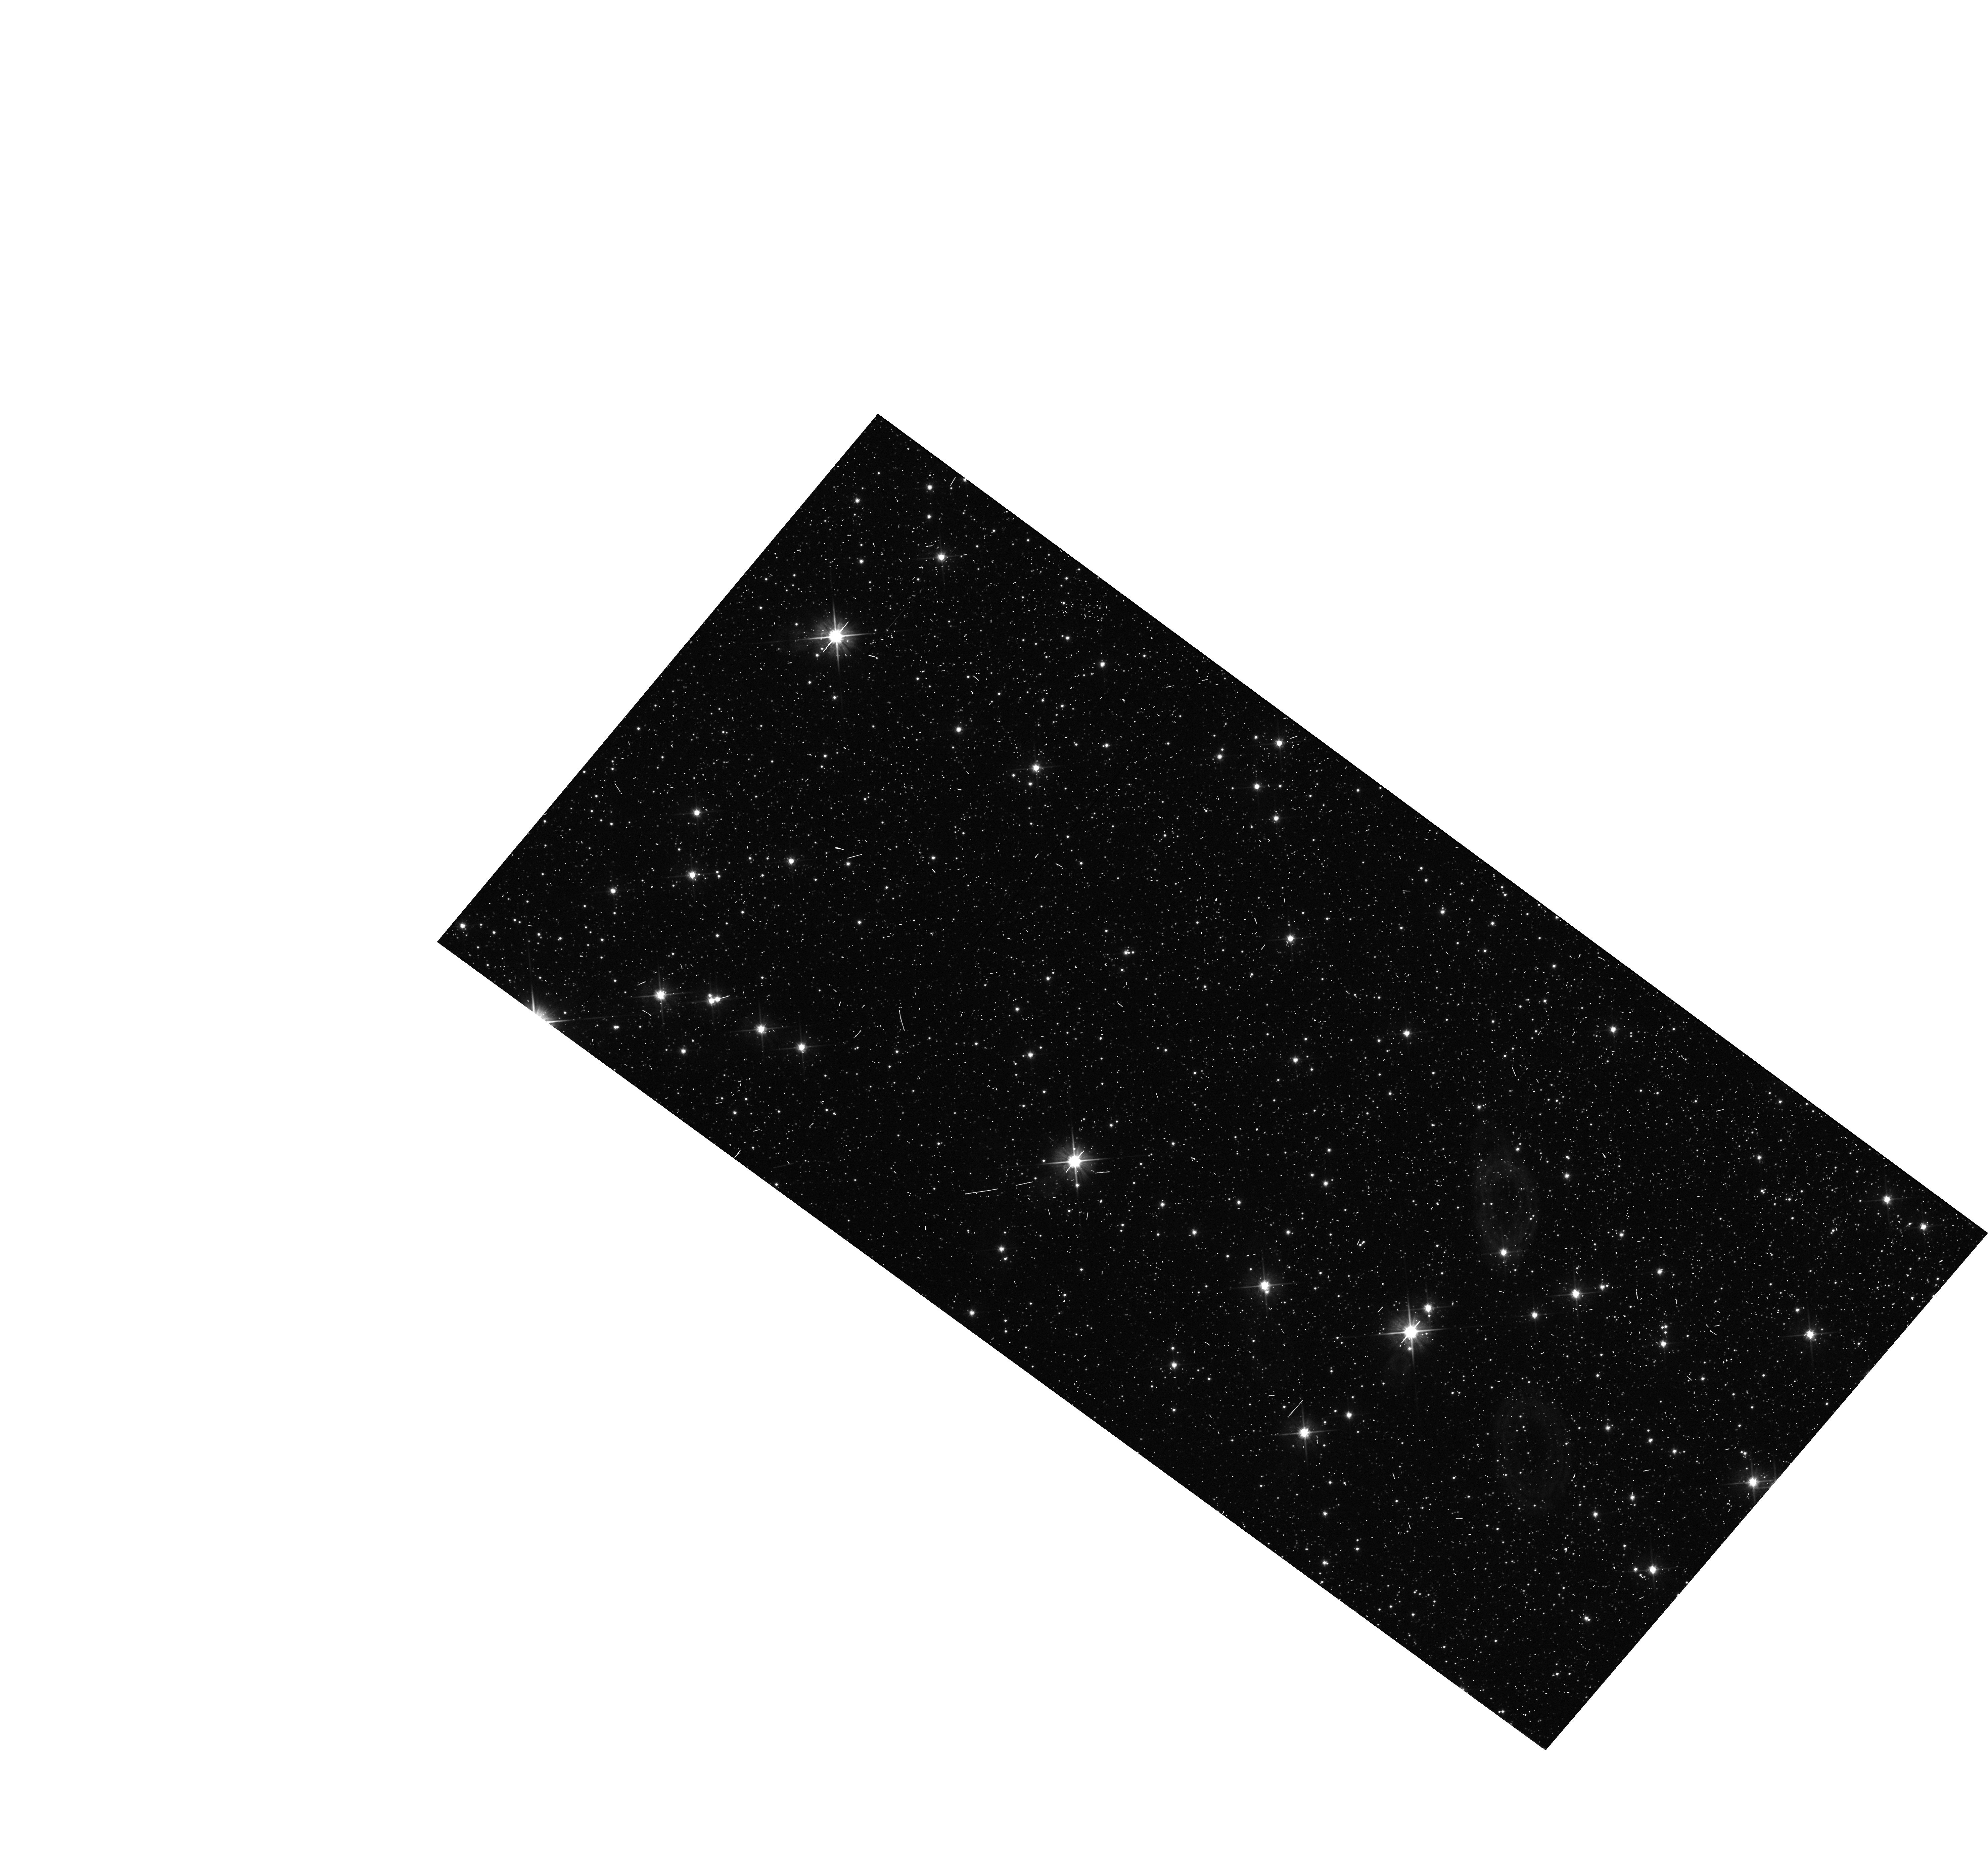
Target: MOA-2009-BLG-260. Instrument: WFC3/UVIS. Filter: F606W. Exposure: 3 min. Observation ID: hst_11707_08_wfc3_uvis_f606w_ibcw08

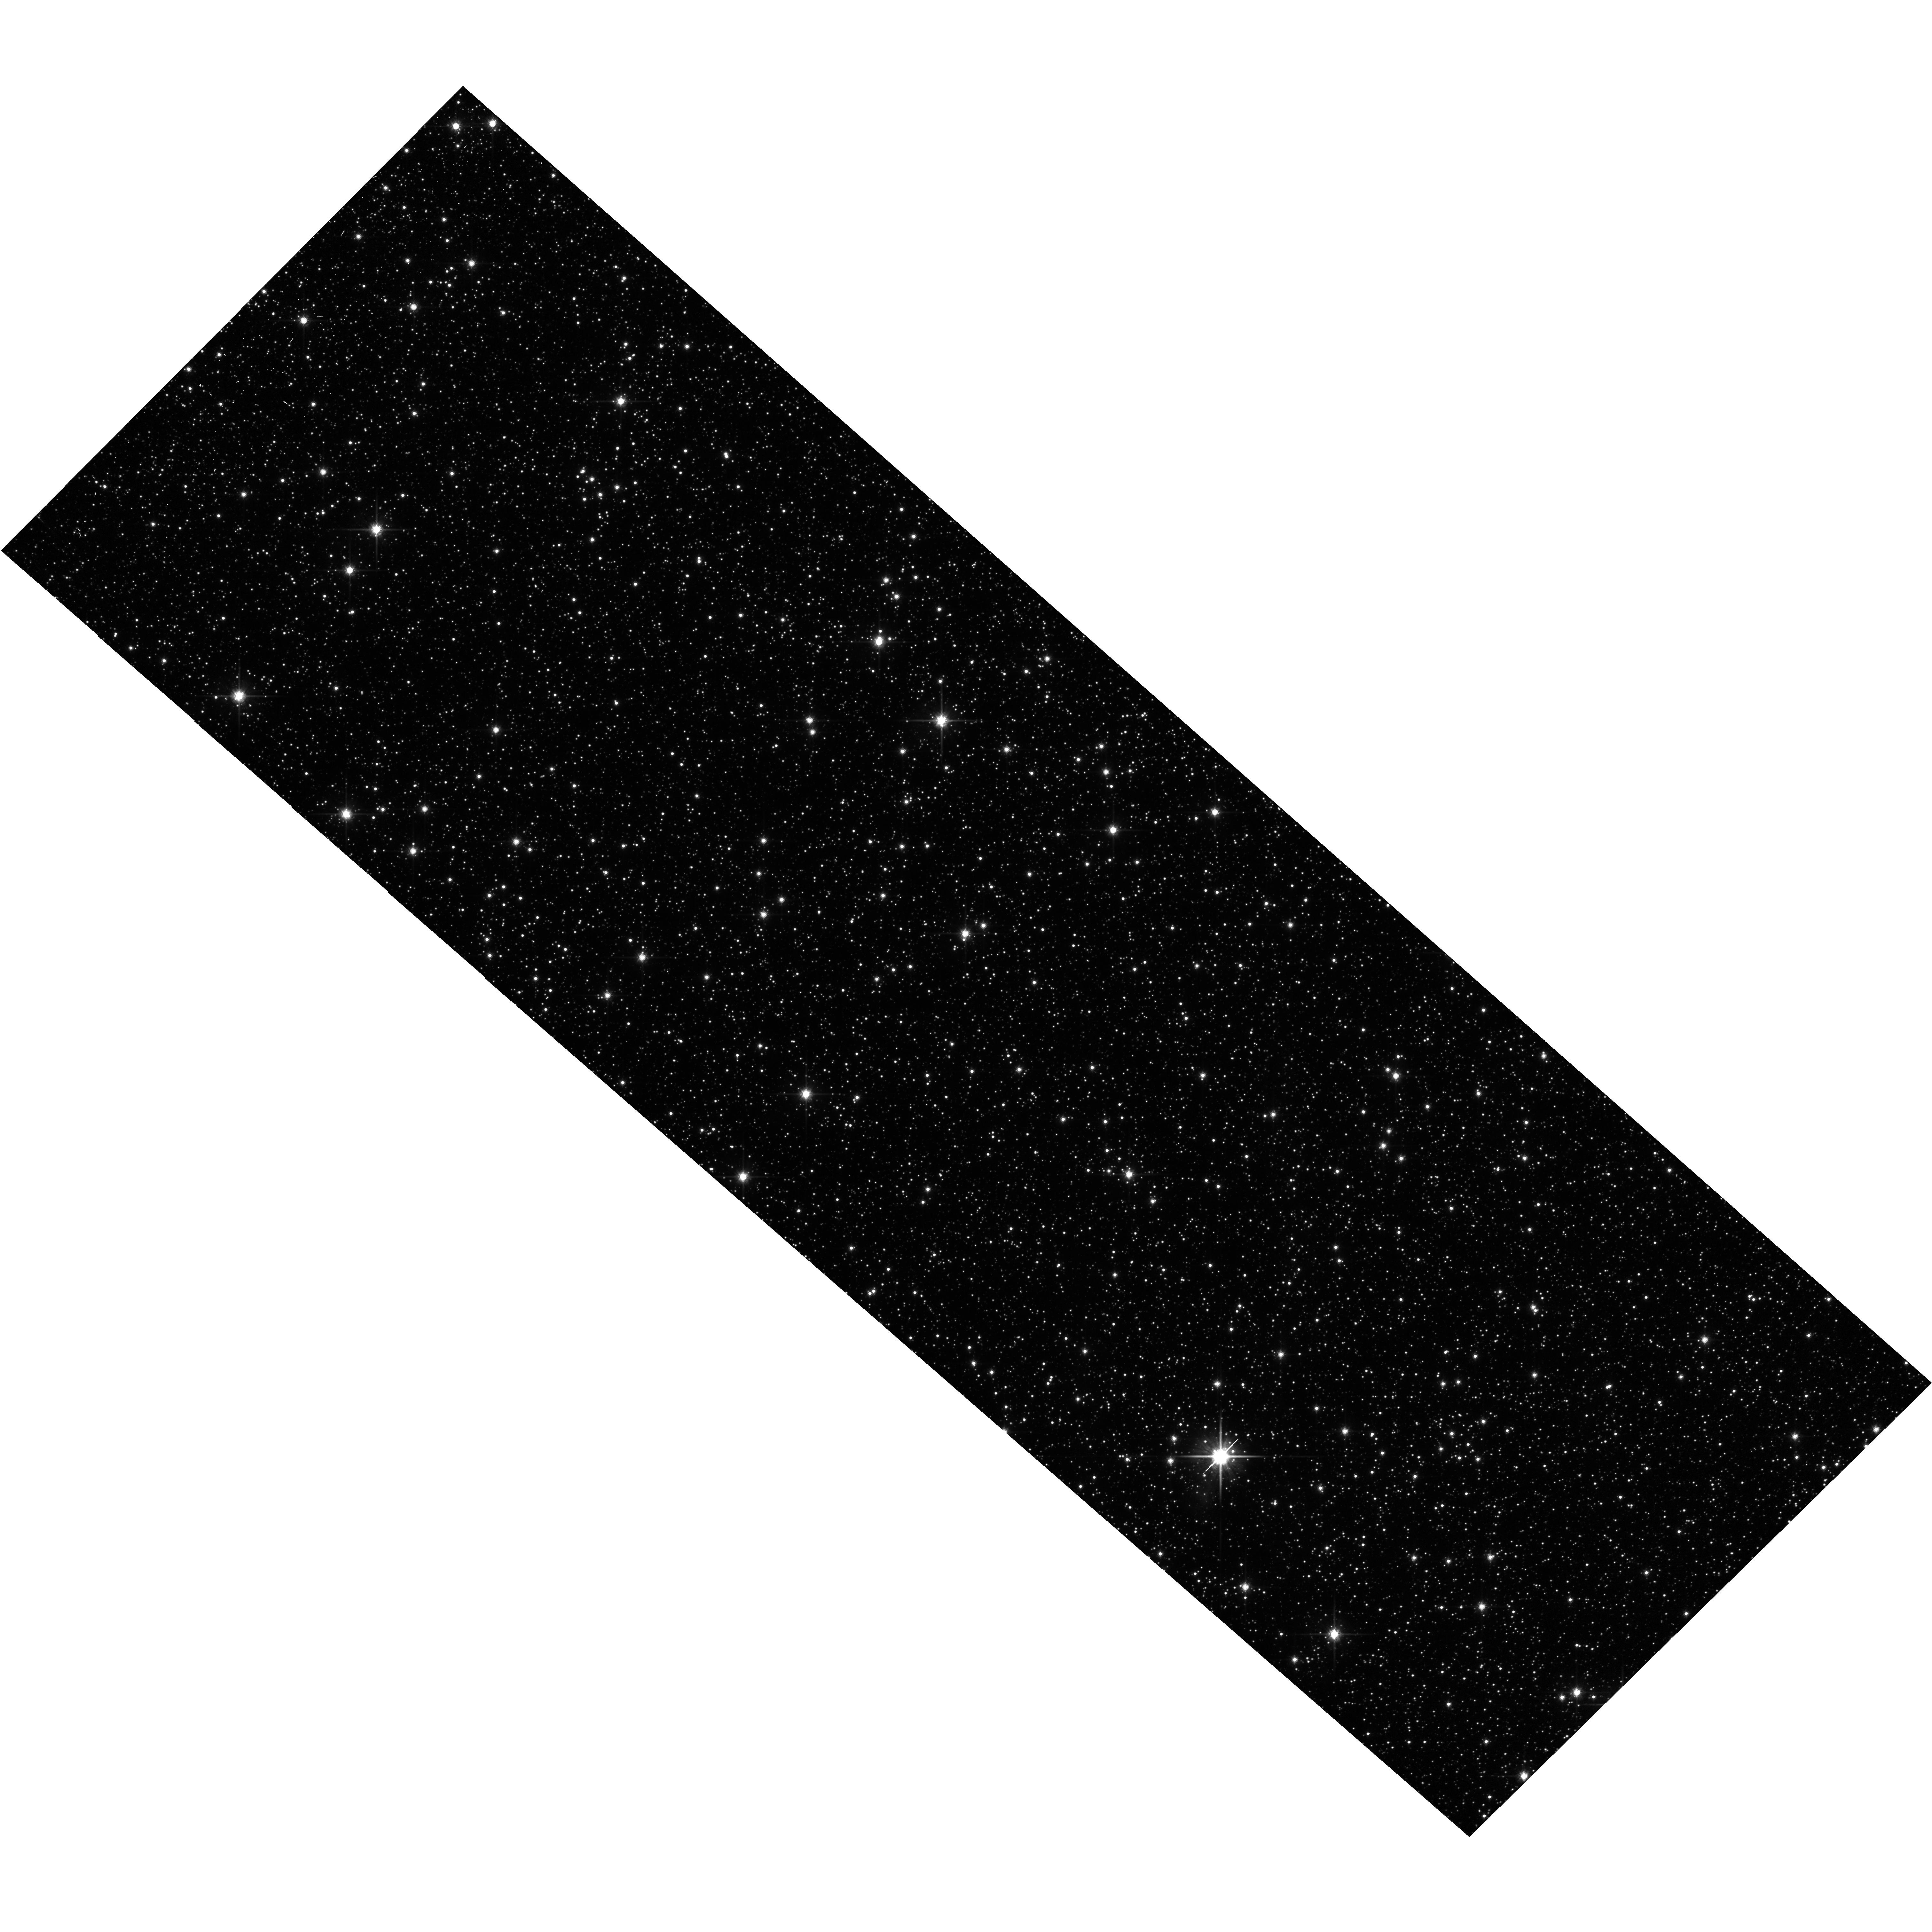
Target: MOA-2010-BLG-235. Instrument: WFC3/UVIS. Filter: F814W. Exposure: 7 min. Observation ID: hst_11707_10_wfc3_uvis_f814w_ibcw10

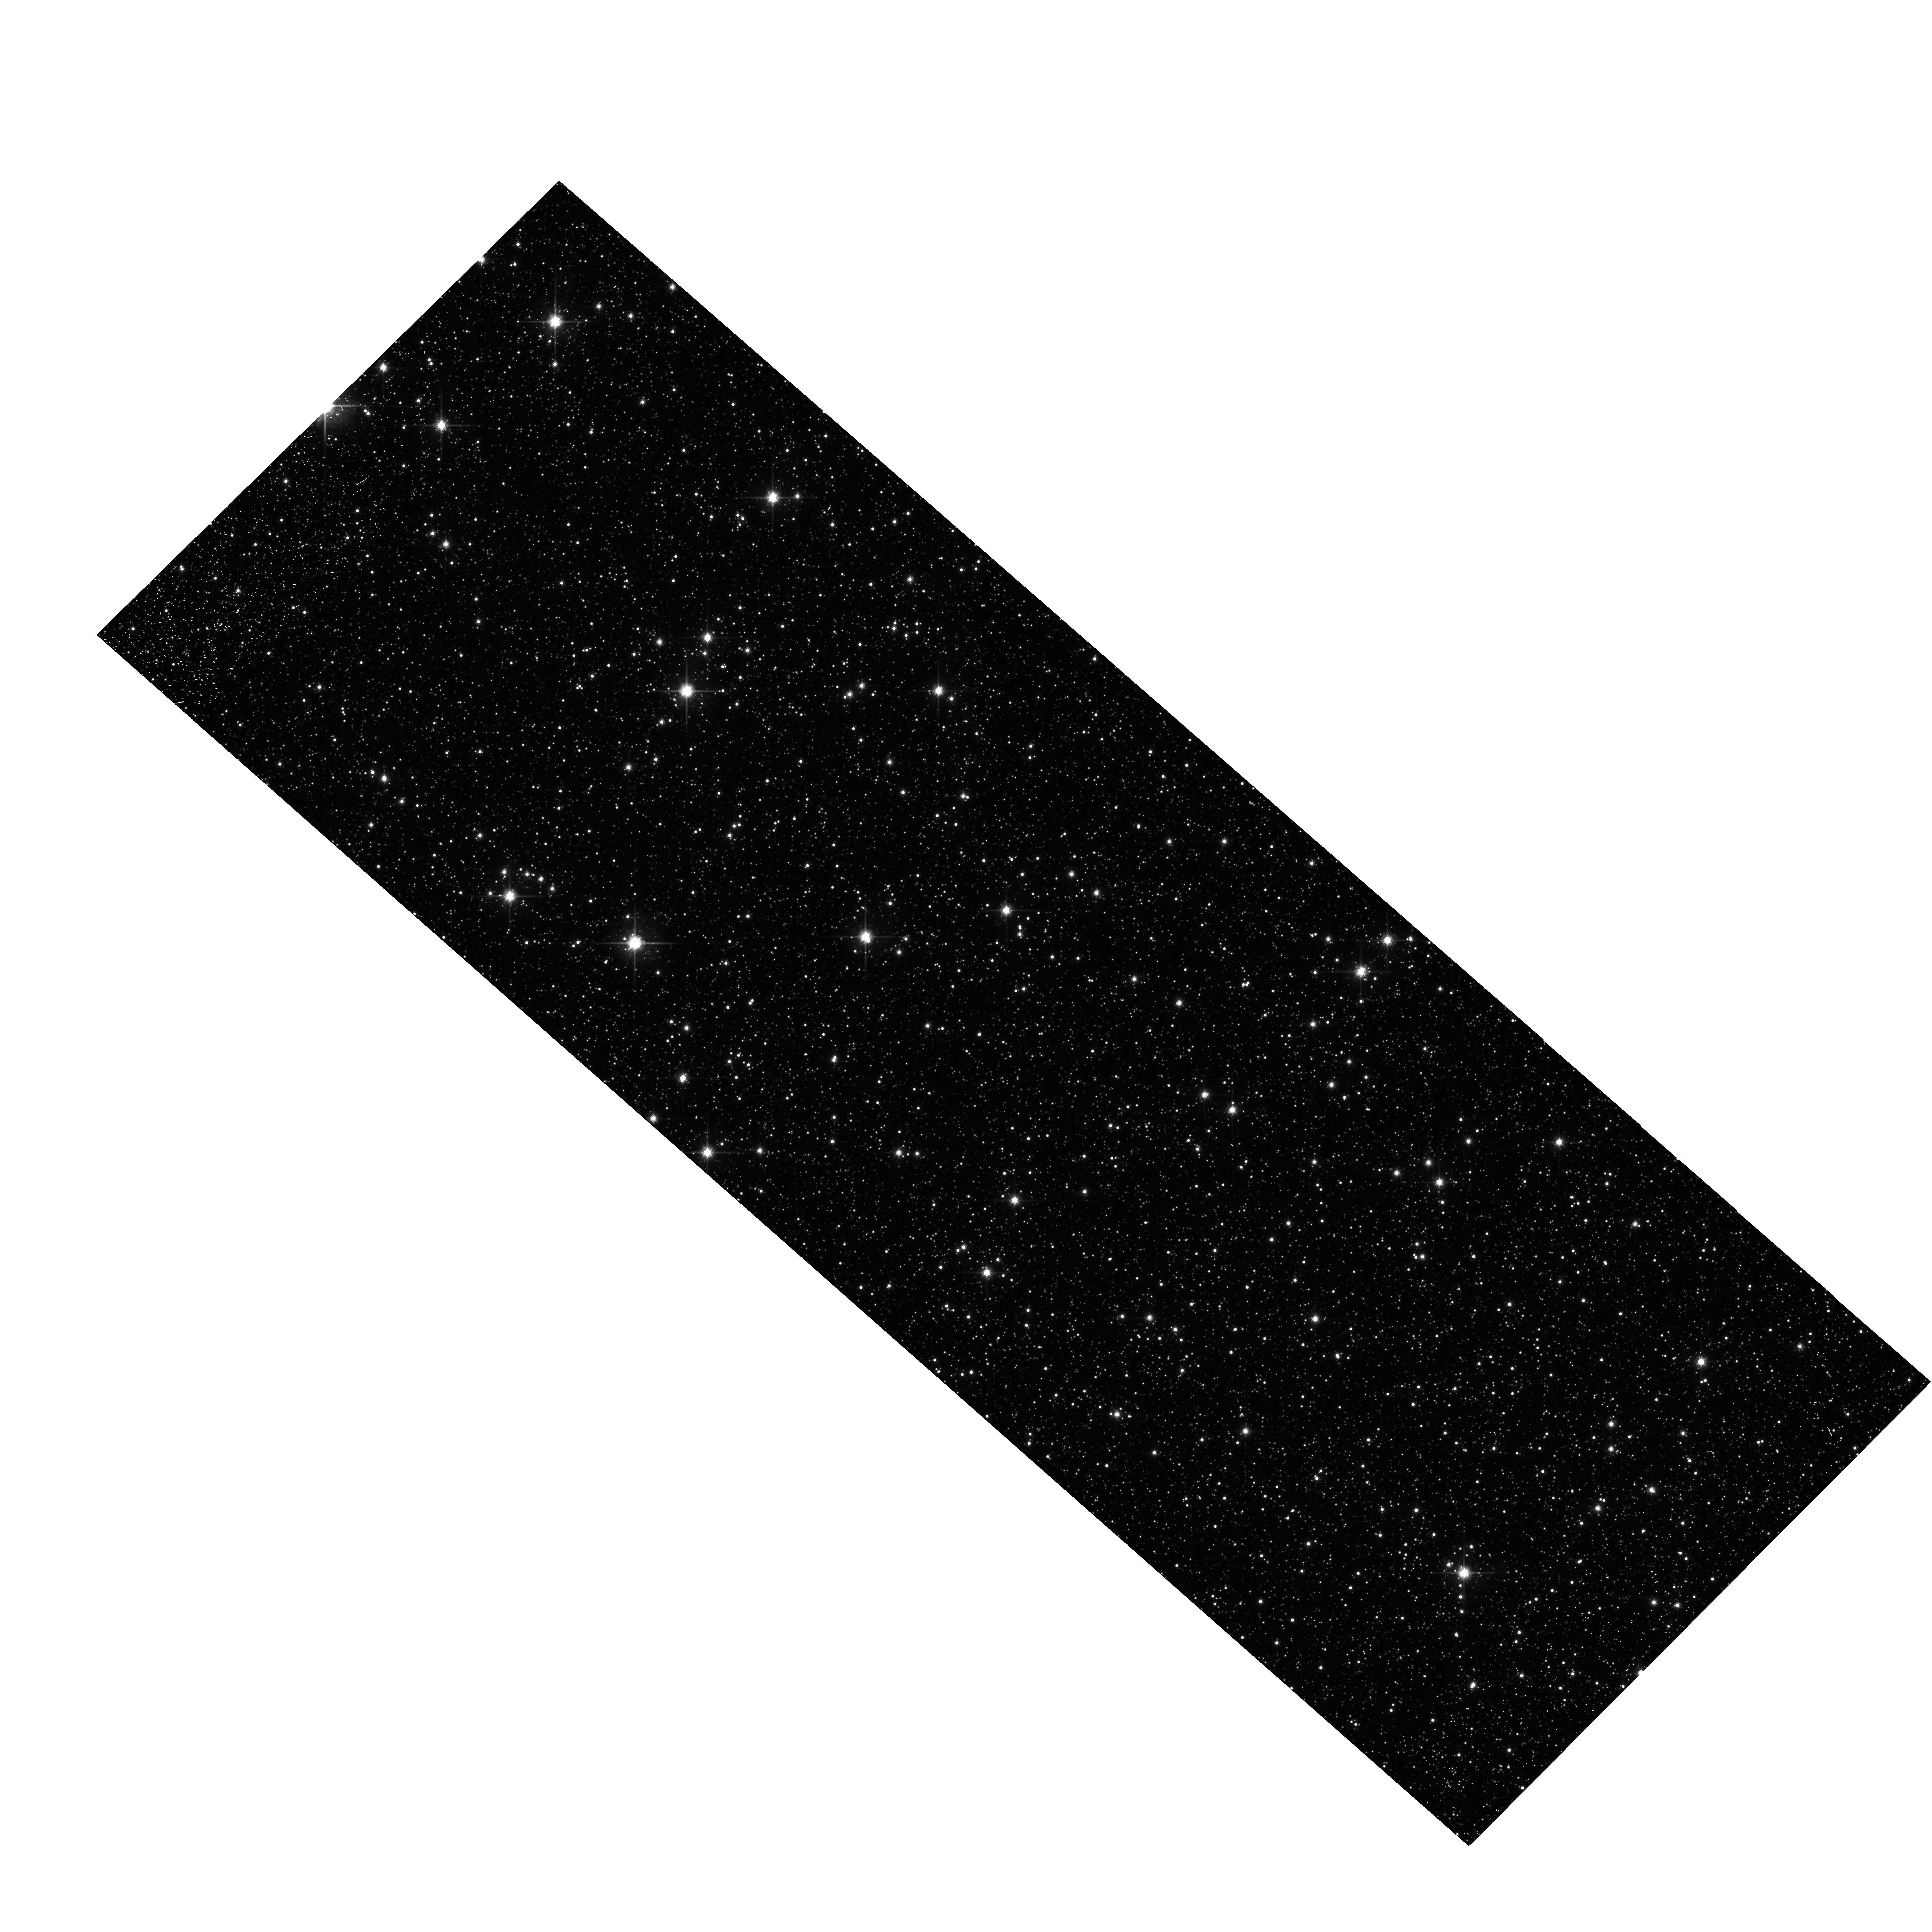
Target: MOA-2010-BLG-482. Instrument: WFC3/UVIS. Filter: F814W. Exposure: 6 min. Observation ID: hst_11707_01_wfc3_uvis_f814w_ibcw01

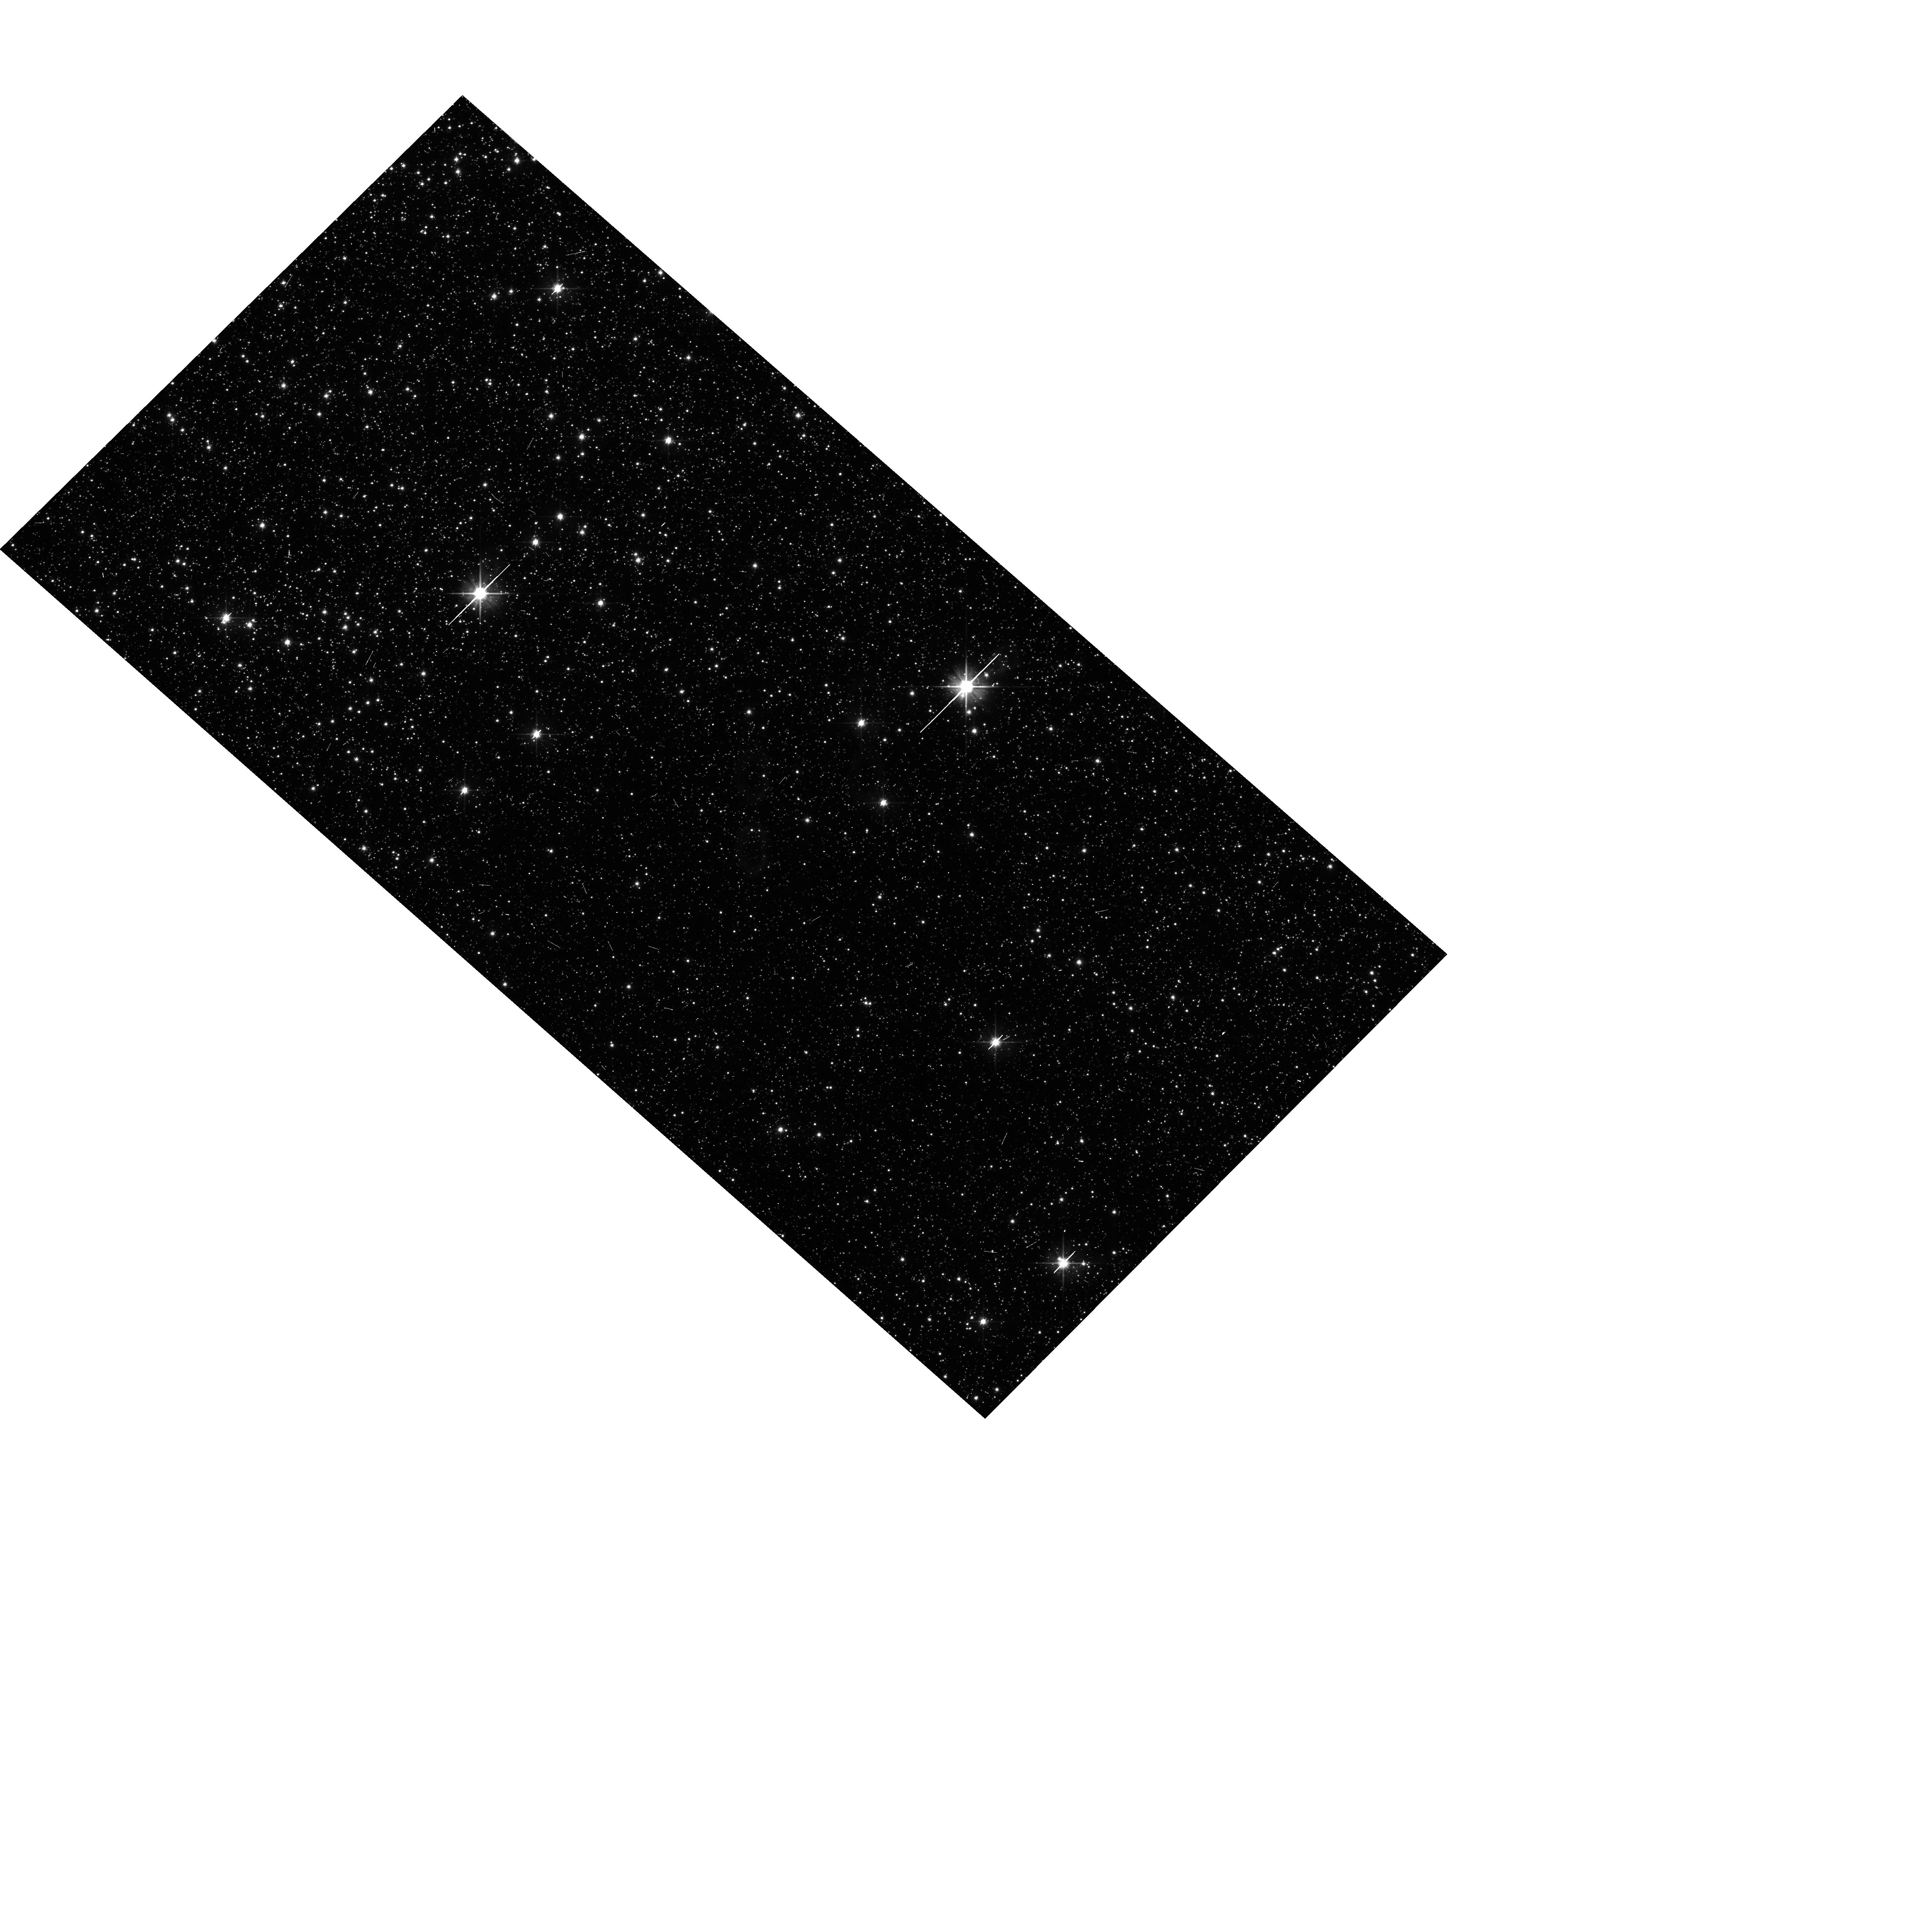
Target: MOA-2010-BLG-356. Instrument: WFC3/UVIS. Filter: F606W. Exposure: 6 min. Observation ID: hst_11707_04_wfc3_uvis_f606w_ibcw04

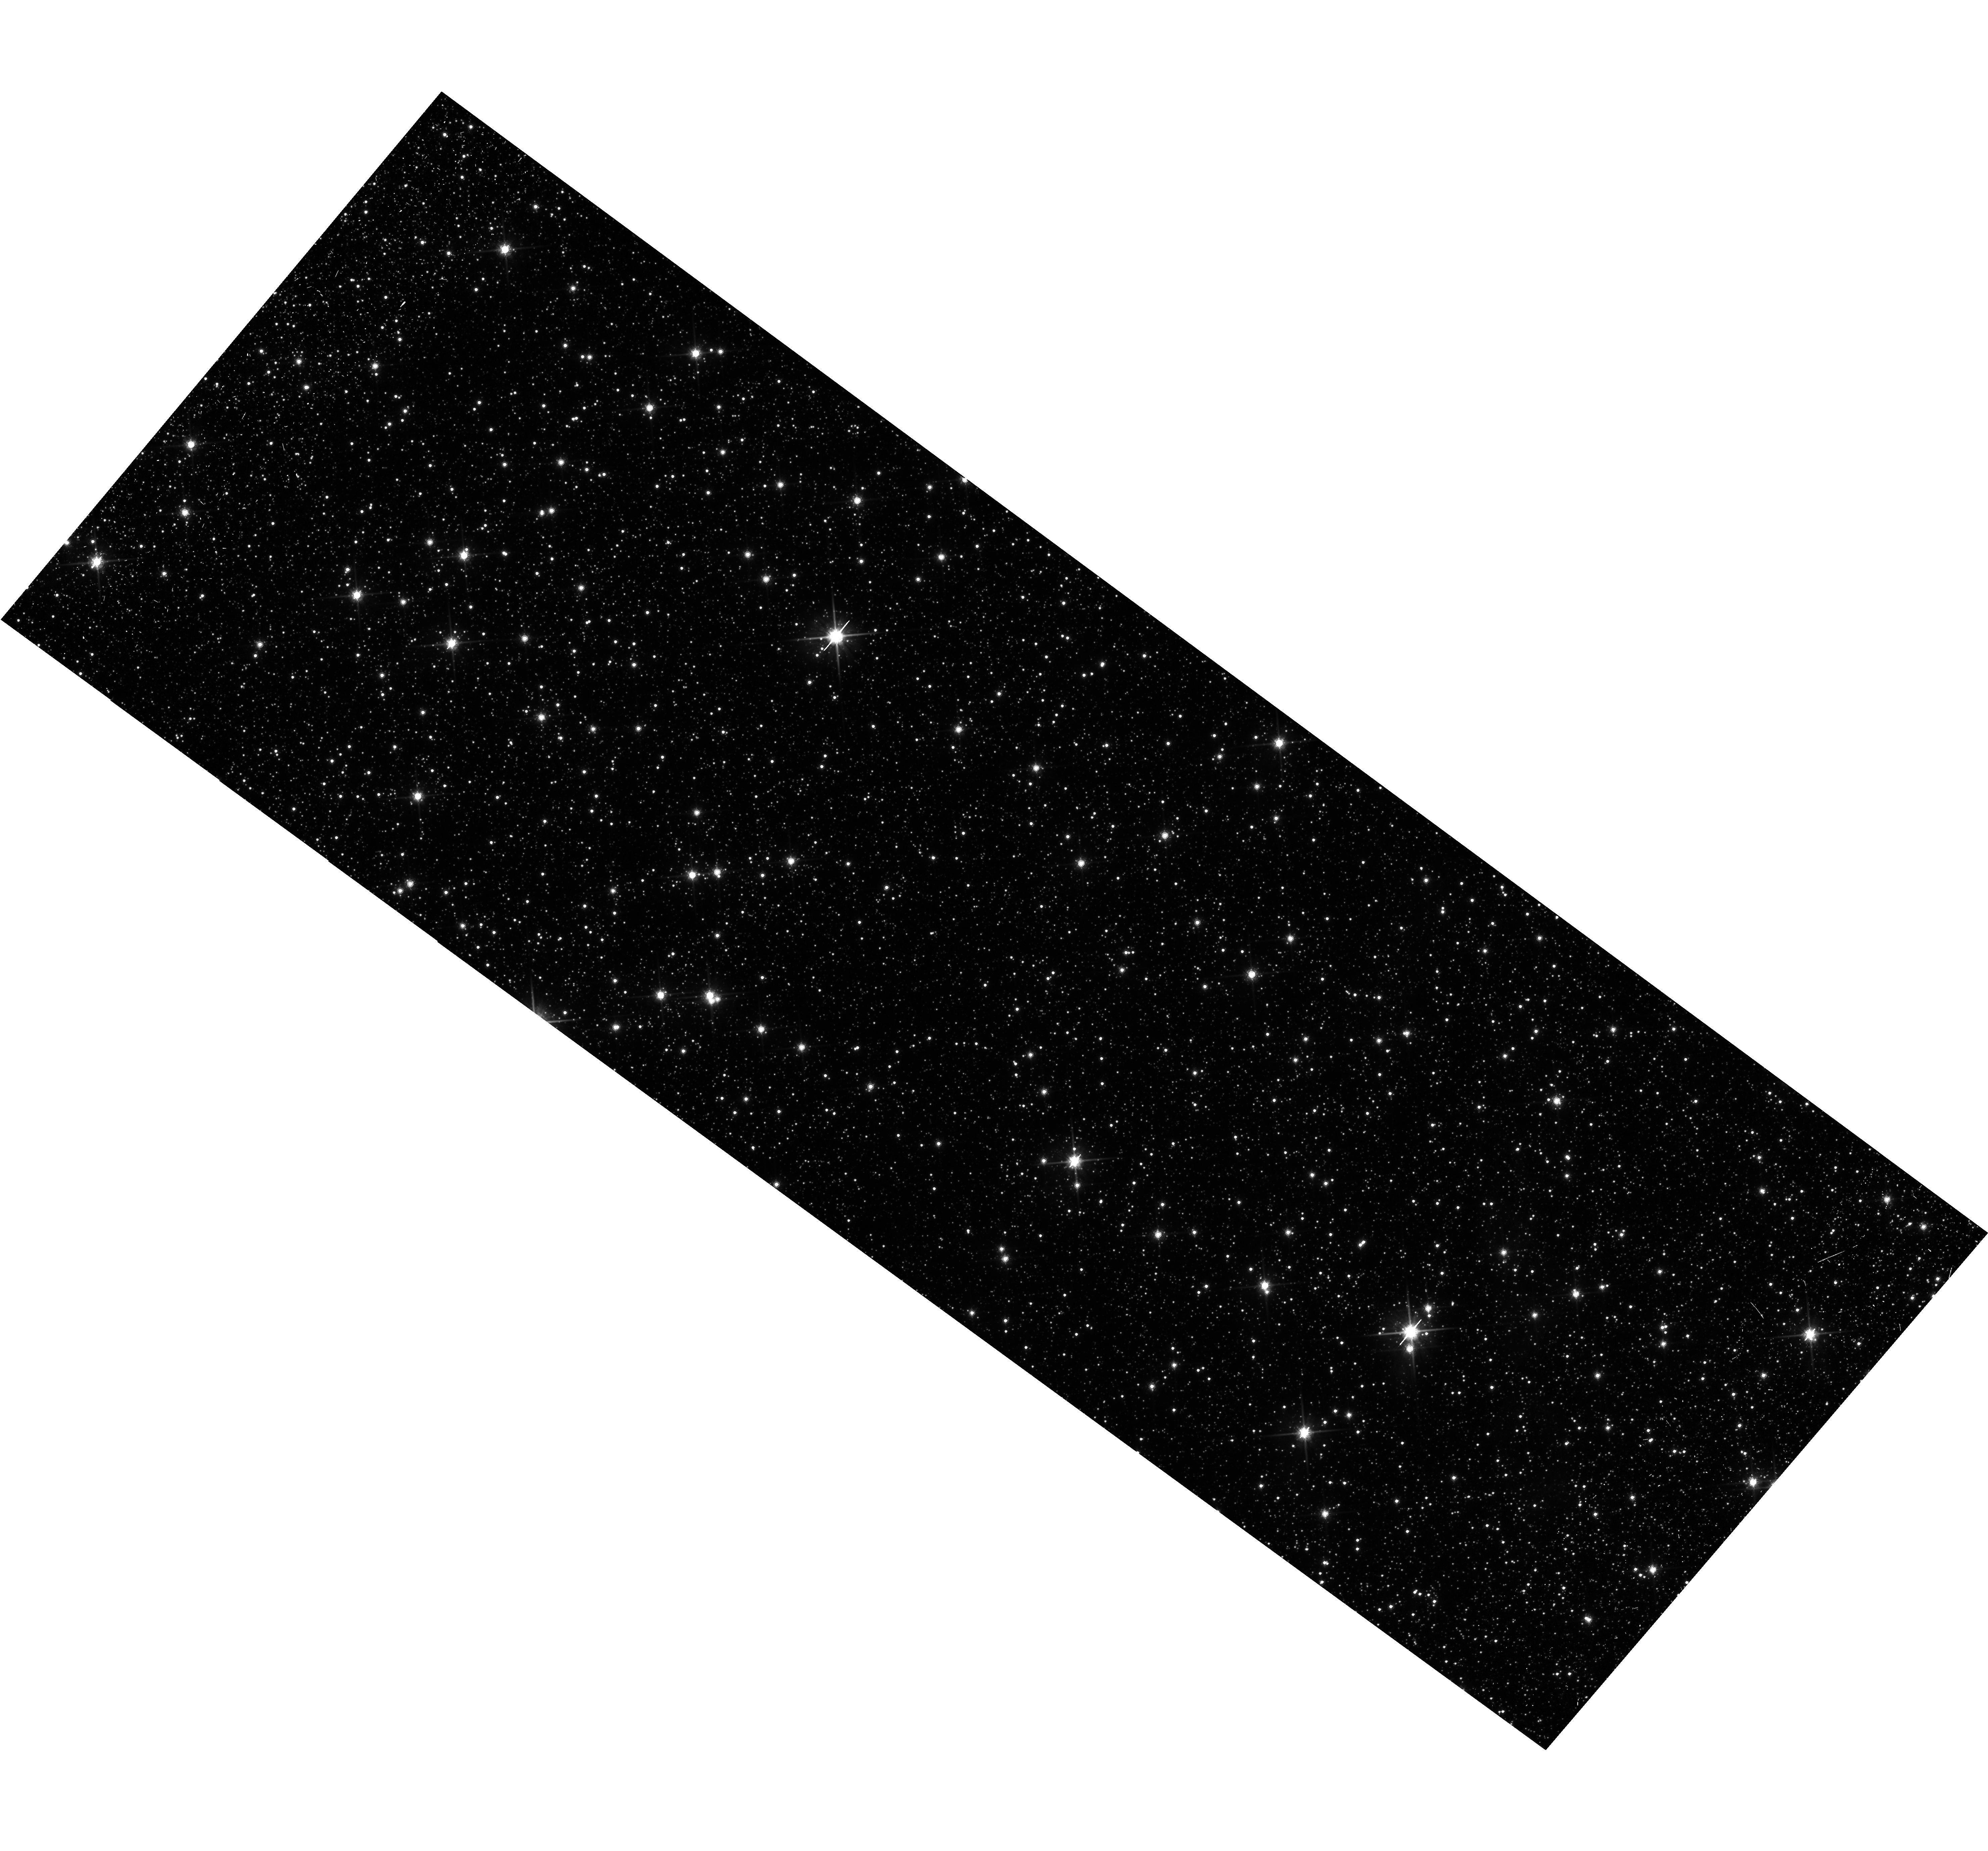
Target: MOA-2009-BLG-260. Instrument: WFC3/UVIS. Filter: F814W. Exposure: 23 min. Observation ID: hst_11707_08_wfc3_uvis_f814w_ibcw08

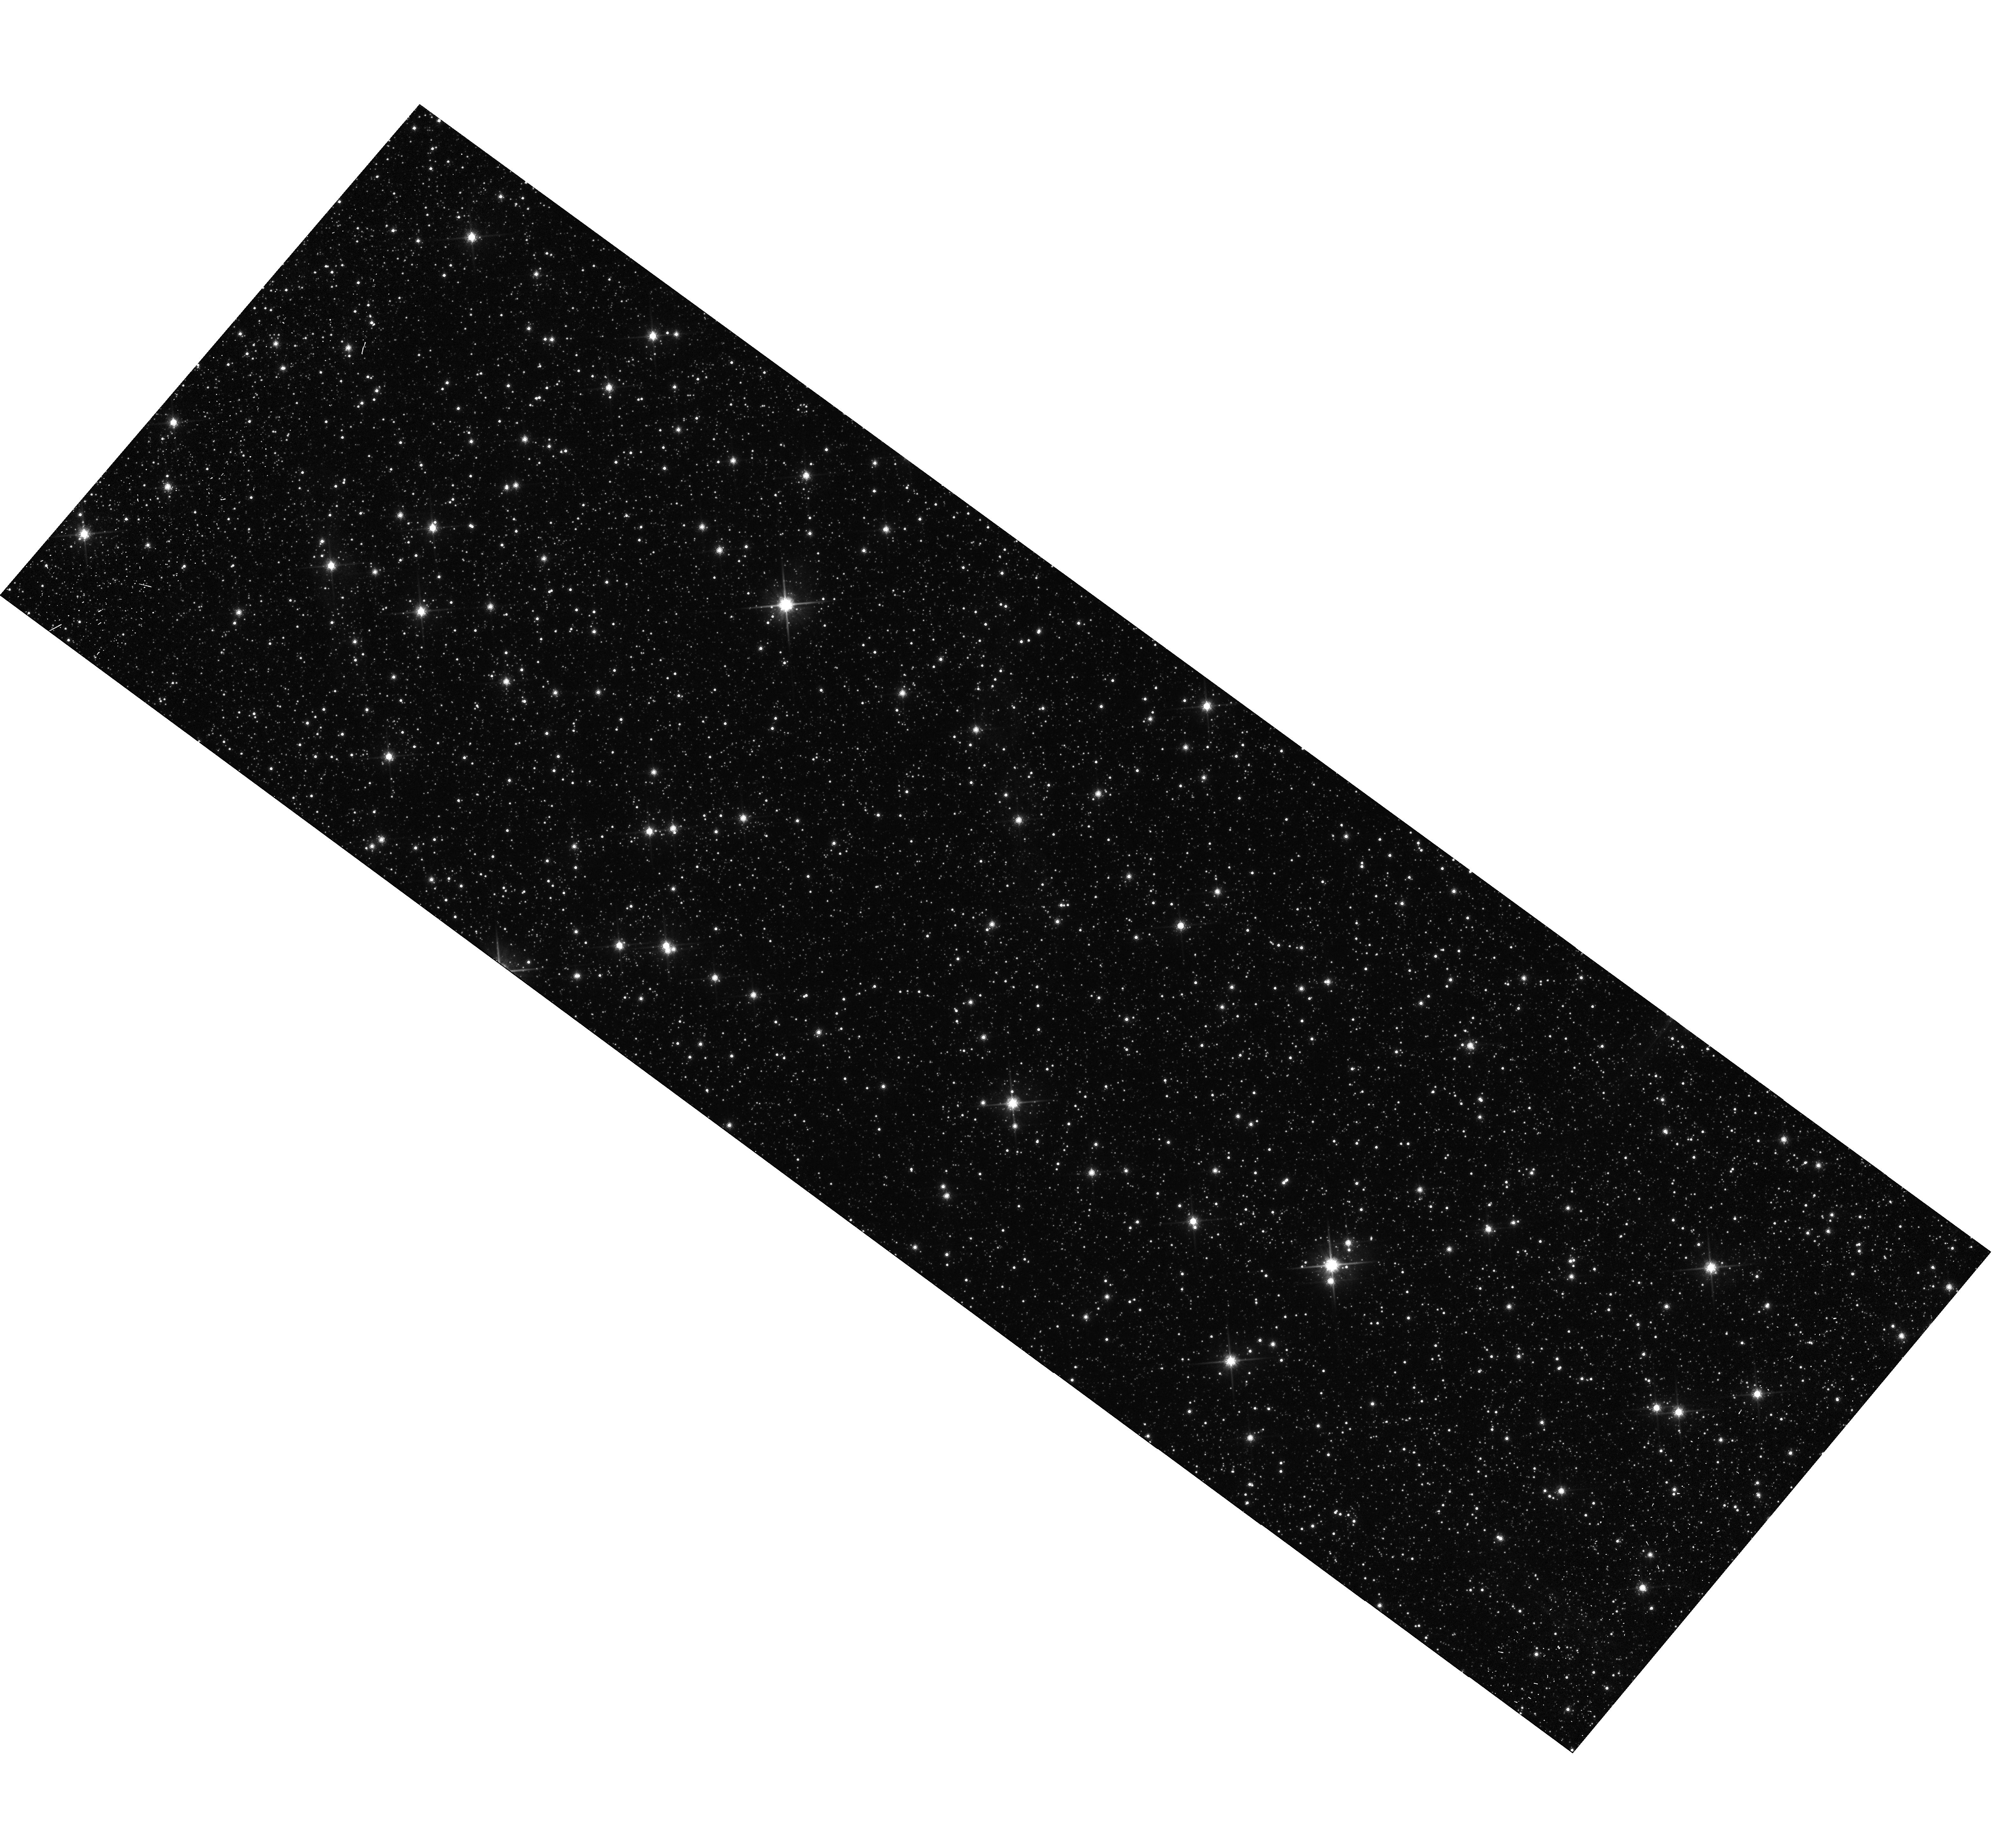
Target: MOA-2009-BLG-260. Instrument: WFC3/UVIS. Filter: F814W. Exposure: 7 min. Observation ID: hst_11707_06_wfc3_uvis_f814w_ibcw06

Detecting Isolated Black Holes through Astrometric Microlensing (PI: Sahu, Kailash C.)

This proposal aims to make the first detection of isolated stellar-mass black holes (BHs) in the Milky Way, and to determine their masses. Until now, the only directly measured BH masses have come from radial-velocity measurements of X-ray binaries. Our proposed method uses the astrometric shifts that occur when a Galactic-bulge microlensing event is caused by a BH lens. Out of the hundreds of bulge microlensing events found annually by the OGLE and MOA surveys, a few are found to have very long durations (>200 days). It is generally believed that the majority of these long-duration events are caused by lenses that are isolated BHs. To test this hypothesis, we will carry out high-precision astrometry of 5 long-duration events, using the ACS/HRC camera. The expected astrometric signal from a BH lens is >1.4 mas, at least 7 times the demonstrated astrometric precision attainable with the HRC. This proposal will thus potentially lead to the first unambiguous detection of isolated stellar-mass BHs, and the first direct mass measurement for isolated stellar-mass BHs through any technique. Detection of several BHs will provide information on the frequency of BHs in the Galaxy, with implications for the slope of the IMF at high masses, the minimum mass of progenitors that produce BHs, and constraints on theoretical models of BH formation.